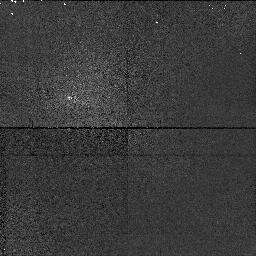
Target: field at RA 0.006°, Dec 0.007°
Instrument: NICMOS/NIC1
Filter: F108N
Exposure: 2 min
Observation ID: n4ih01020

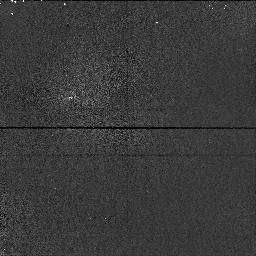
Target: field at RA 0.006°, Dec 0.007°
Instrument: NICMOS/NIC1
Filter: F095N
Exposure: 2 min
Observation ID: n4ih01010

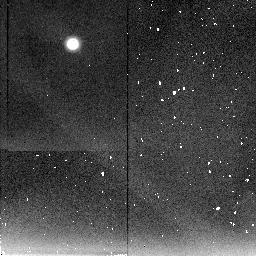
Target: field at RA 359.995°, Dec -0.007°
Instrument: NICMOS/NIC2
Filter: F237M
Exposure: 2 min
Observation ID: n4ih01040

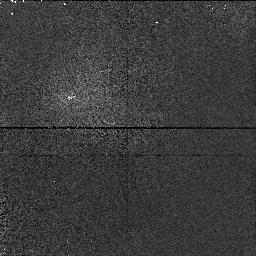
Target: field at RA 0.006°, Dec 0.007°
Instrument: NICMOS/NIC1
Filter: F113N
Exposure: 4 min
Observation ID: n4ih01030

Saturns Haze Properties in the Near Infrared (PI: Tomasko, Martin G.)

Our analysis of WFPC and WFPC2 images of Saturn yielded powerful constraints on Saturn's vertical haze structure due to the availability of measuring center-to-limb variation very close to the limb of Saturn's disk. We propose to image Saturn in 12 NICMOS filters to extend our study to longer wavelengths. These wavelengths are more sensitive to probing variations of aerosol sizes than observations at visible wavelengths. The deeper methane bands in the near infrared will allow us to probe higher atmospheric levels more accurately than at visible wavelengths. The presence of pressure dependent hydrogen dipole absorption near 2 micrometer wavelength provides a valuable tool to vertical atmospheric sounding. Several open questions of Saturn's vertical atmospheric structure can be addressed within only one orbit due to Saturn's brightness.